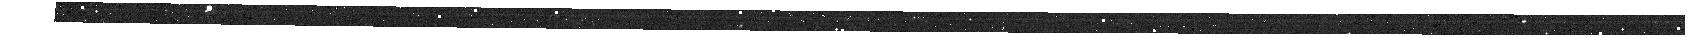
Target: CAT.LMASSGT9P0.LSFRGT-UPDATED. Instrument: NIRSPEC/MSA. Filter: F100LP+G140H. Exposure: 19 min. Observation ID: jw02136-o001_s07561_nirspec_f100lp-g140h

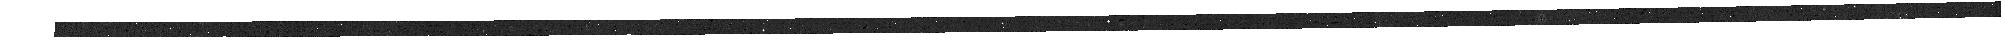
Target: CAT.LMASSGT9P0.LSFRGT-UPDATED. Instrument: NIRSPEC/MSA. Filter: F100LP+G140H. Exposure: 19 min. Observation ID: jw02136-o001_s03164_nirspec_f100lp-g140h

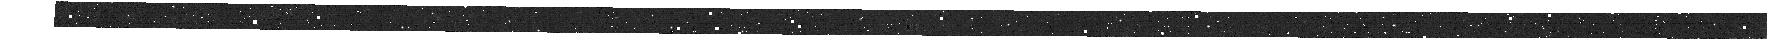
Target: CAT.LMASSGT9P0.LSFRGT-UPDATED. Instrument: NIRSPEC/MSA. Filter: F100LP+G140H. Exposure: 19 min. Observation ID: jw02136-o001_s02238_nirspec_f100lp-g140h

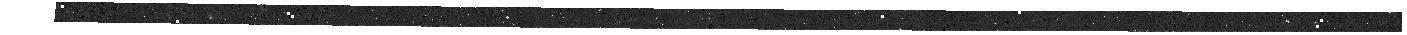
Target: CAT.LMASSGT9P0.LSFRGT-UPDATED. Instrument: NIRSPEC/MSA. Filter: F100LP+G140H. Exposure: 19 min. Observation ID: jw02136-o001_s00664_nirspec_f100lp-g140h

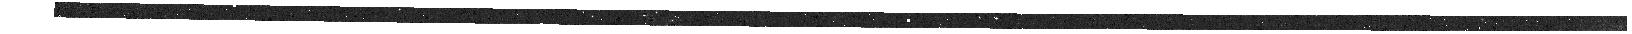
Target: CAT.LMASSGT9P0.LSFRGT-UPDATED. Instrument: NIRSPEC/MSA. Filter: F100LP+G140H. Exposure: 19 min. Observation ID: jw02136-o001_s02281_nirspec_f100lp-g140h

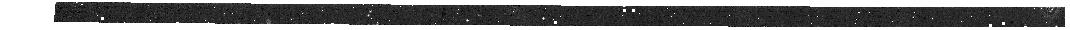
Target: CAT.LMASSGT9P0.LSFRGT-UPDATED. Instrument: NIRSPEC/MSA. Filter: F100LP+G140H. Exposure: 19 min. Observation ID: jw02136-o001_s00480_nirspec_f100lp-g140h

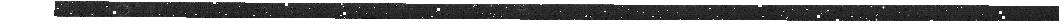
Target: CAT.LMASSGT9P0.LSFRGT-UPDATED. Instrument: NIRSPEC/MSA. Filter: F100LP+G140H. Exposure: 19 min. Observation ID: jw02136-o001_s02287_nirspec_f100lp-g140h

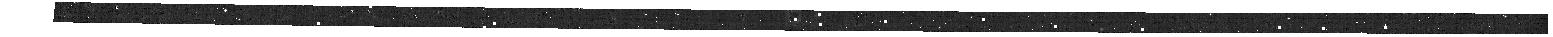
Target: CAT.LMASSGT9P0.LSFRGT-UPDATED. Instrument: NIRSPEC/MSA. Filter: F100LP+G140H. Exposure: 19 min. Observation ID: jw02136-o001_s00148_nirspec_f100lp-g140h

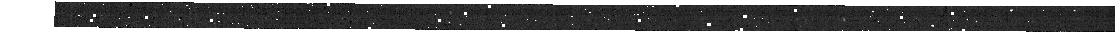
Target: CAT.LMASSGT9P0.LSFRGT-UPDATED. Instrument: NIRSPEC/MSA. Filter: F100LP+G140H. Exposure: 19 min. Observation ID: jw02136-o001_s01021_nirspec_f100lp-g140h

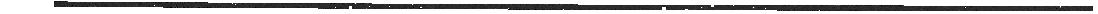
Target: CAT.LMASSGT9P0.LSFRGT-UPDATED. Instrument: NIRSPEC/MSA. Filter: F100LP+G140H. Exposure: 19 min. Observation ID: jw02136-o001_s00783_nirspec_f100lp-g140h

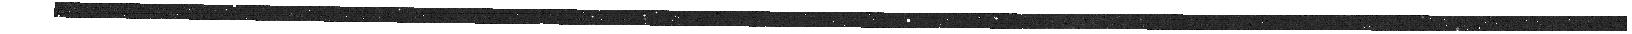
Target: CAT.LMASSGT9P0.LSFRGT-UPDATED. Instrument: NIRSPEC/MSA. Filter: F100LP+G140H. Exposure: 19 min. Observation ID: jw02136-o001_s00494_nirspec_f100lp-g140h

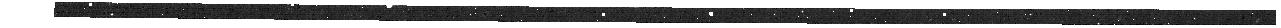
Target: CAT.LMASSGT9P0.LSFRGT-UPDATED. Instrument: NIRSPEC/MSA. Filter: F100LP+G140H. Exposure: 19 min. Observation ID: jw02136-o001_s01467_nirspec_f100lp-g140h

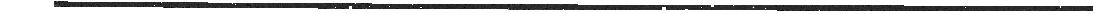
Target: CAT.LMASSGT9P0.LSFRGT-UPDATED. Instrument: NIRSPEC/MSA. Filter: F100LP+G140H. Exposure: 19 min. Observation ID: jw02136-o001_s02463_nirspec_f100lp-g140h

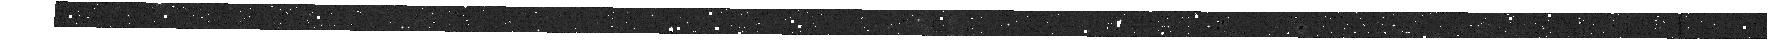
Target: CAT.LMASSGT9P0.LSFRGT-UPDATED. Instrument: NIRSPEC/MSA. Filter: F100LP+G140H. Exposure: 19 min. Observation ID: jw02136-o001_s01314_nirspec_f100lp-g140h

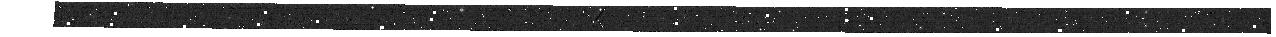
Target: CAT.LMASSGT9P0.LSFRGT-UPDATED. Instrument: NIRSPEC/MSA. Filter: F100LP+G140H. Exposure: 19 min. Observation ID: jw02136-o001_s00963_nirspec_f100lp-g140h

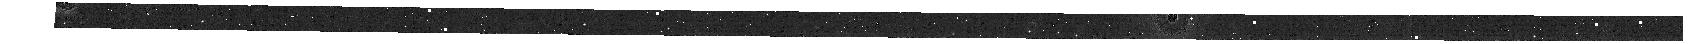
Target: CAT.LMASSGT9P0.LSFRGT-UPDATED. Instrument: NIRSPEC/MSA. Filter: F100LP+G140H. Exposure: 19 min. Observation ID: jw02136-o001_s01242_nirspec_f100lp-g140h

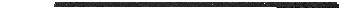
Target: CAT.LMASSGT9P0.LSFRGT-UPDATED. Instrument: NIRSPEC/MSA. Filter: F100LP+G140H. Exposure: 19 min. Observation ID: jw02136-o001_s01161_nirspec_f100lp-g140h

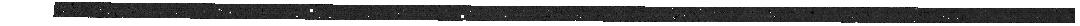
Target: CAT.LMASSGT9P0.LSFRGT-UPDATED. Instrument: NIRSPEC/MSA. Filter: F100LP+G140H. Exposure: 19 min. Observation ID: jw02136-o001_s02612_nirspec_f100lp-g140h

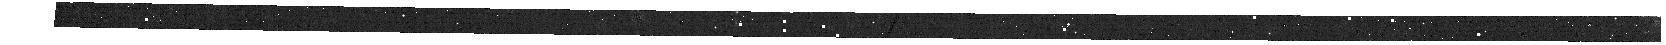
Target: CAT.LMASSGT9P0.LSFRGT-UPDATED. Instrument: NIRSPEC/MSA. Filter: F100LP+G140H. Exposure: 19 min. Observation ID: jw02136-o001_s00557_nirspec_f100lp-g140h

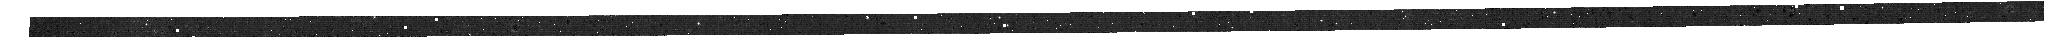
Target: CAT.LMASSGT9P0.LSFRGT-UPDATED. Instrument: NIRSPEC/MSA. Filter: F100LP+G140H. Exposure: 19 min. Observation ID: jw02136-o001_s01558_nirspec_f100lp-g140h

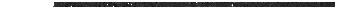
Target: CAT.LMASSGT9P0.LSFRGT-UPDATED. Instrument: NIRSPEC/MSA. Filter: F100LP+G140H. Exposure: 19 min. Observation ID: jw02136-o001_s01159_nirspec_f100lp-g140h

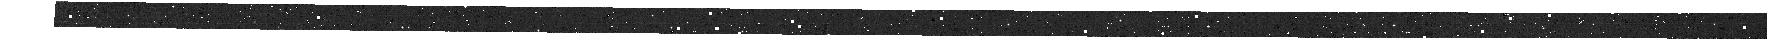
Target: CAT.LMASSGT9P0.LSFRGT-UPDATED. Instrument: NIRSPEC/MSA. Filter: F100LP+G140H. Exposure: 19 min. Observation ID: jw02136-o001_s02297_nirspec_f100lp-g140h

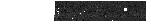
Target: CAT.LMASSGT9P0.LSFRGT-UPDATED. Instrument: NIRSPEC/MSA. Filter: F100LP+G140H. Exposure: 19 min. Observation ID: jw02136-o001_s01677_nirspec_f100lp-g140h

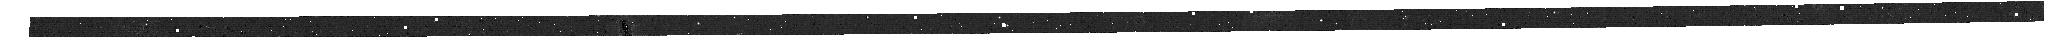
Target: CAT.LMASSGT9P0.LSFRGT-UPDATED. Instrument: NIRSPEC/MSA. Filter: F100LP+G140H. Exposure: 19 min. Observation ID: jw02136-o001_s02886_nirspec_f100lp-g140h

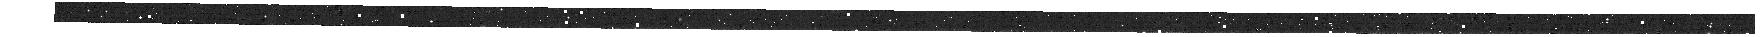
Target: CAT.LMASSGT9P0.LSFRGT-UPDATED. Instrument: NIRSPEC/MSA. Filter: F100LP+G140H. Exposure: 19 min. Observation ID: jw02136-o001_s00393_nirspec_f100lp-g140h

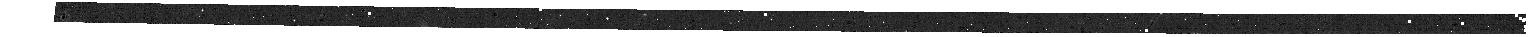
Target: CAT.LMASSGT9P0.LSFRGT-UPDATED. Instrument: NIRSPEC/MSA. Filter: F100LP+G140H. Exposure: 19 min. Observation ID: jw02136-o001_s00433_nirspec_f100lp-g140h

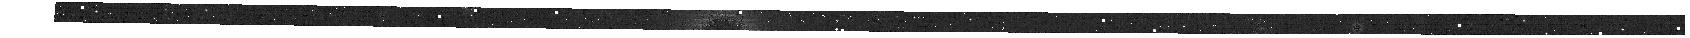
Target: CAT.LMASSGT9P0.LSFRGT-UPDATED. Instrument: NIRSPEC/MSA. Filter: F100LP+G140H. Exposure: 19 min. Observation ID: jw02136-o001_s00554_nirspec_f100lp-g140h

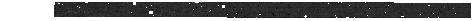
Target: CAT.LMASSGT9P0.LSFRGT-UPDATED. Instrument: NIRSPEC/MSA. Filter: F100LP+G140H. Exposure: 19 min. Observation ID: jw02136-o001_s02782_nirspec_f100lp-g140h

The emergence of the modern Hubble sequence revealed by JWST slit-stepping (PI: Jones, Tucker)

At what redshifts and mass scales does the galaxy population transition from irregular clumpy structures, to ordered thin disks of the modern Hubble sequence? What are the roles of accretion and feedback, which regulate the gas supply and star formation in galaxies, in driving this transition? Addressing these questions requires kinematic data for galaxies during their formative epochs, via spatially resolved spectroscopy on kpc physical scales. While progress has been made using integral field spectrographs coupled to adaptive optics (AO) systems, these ground-based efforts are limited in both sample size and accessible redshift range. In particular AO systems are unable to reach key diagnostics at the transformative period z~1 when thin disks first emerge. This proposal will chart the kinematics of 40--50 galaxies at z~1, along with resolved star formation and metallicity to understand how the formation of thin disks is governed by gas accretion and feedback. We propose a novel approach using slit-stepping with the multiplexed NIRSpec MSA to efficiently obtain 3-D spectroscopy for a significant sample, for which the requisite spectral and spatial resolution can only be achieved with JWST's unique capabilities. In contrast to the traditional IFU mode, slit-stepping provides equivalent data with more than 15 times higher efficiency, and is therefore the only suitable approach for building a large sample with JWST! As this represents a pilot application of the slit-stepping methodology with JWST, we commit to publicly releasing processed 3-D datacubes and software tools as a service to the community, to facilitate future programs using this approach.